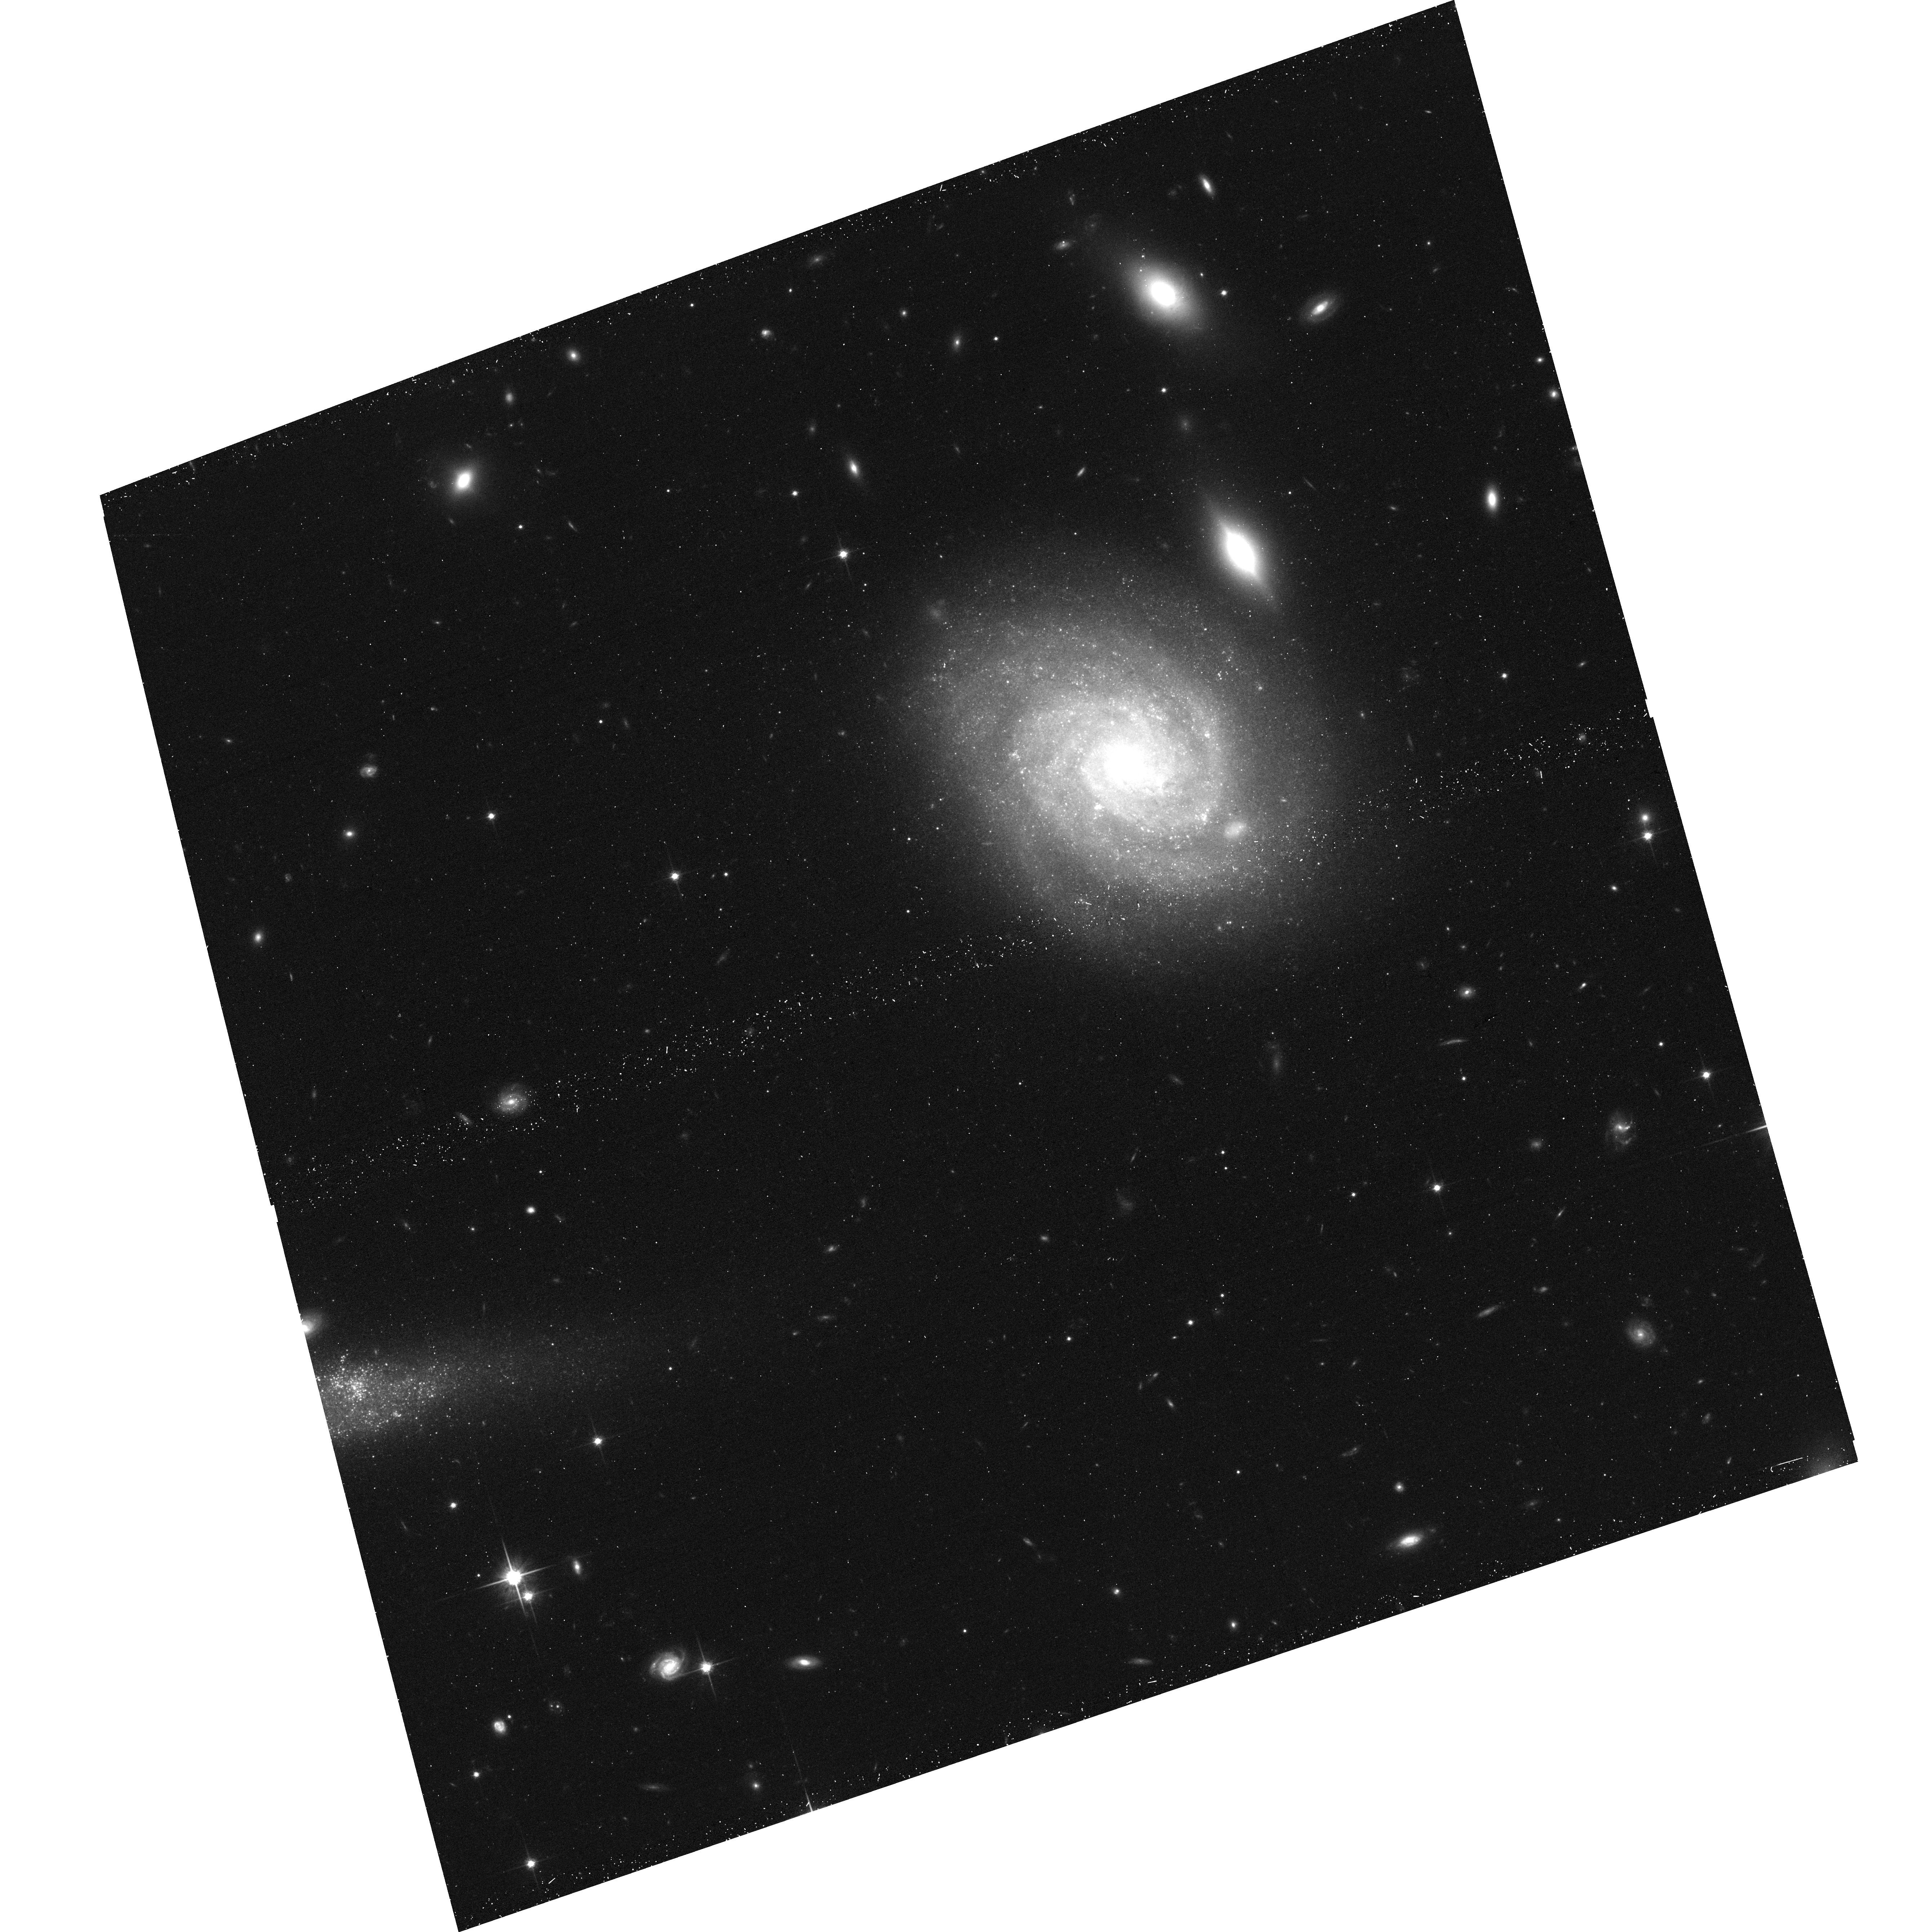
Target: SN-2009IP. Instrument: ACS/WFC. Filter: F814W. Exposure: 18 min. Observation ID: hst_14150_01_acs_wfc_f814w_jcy101

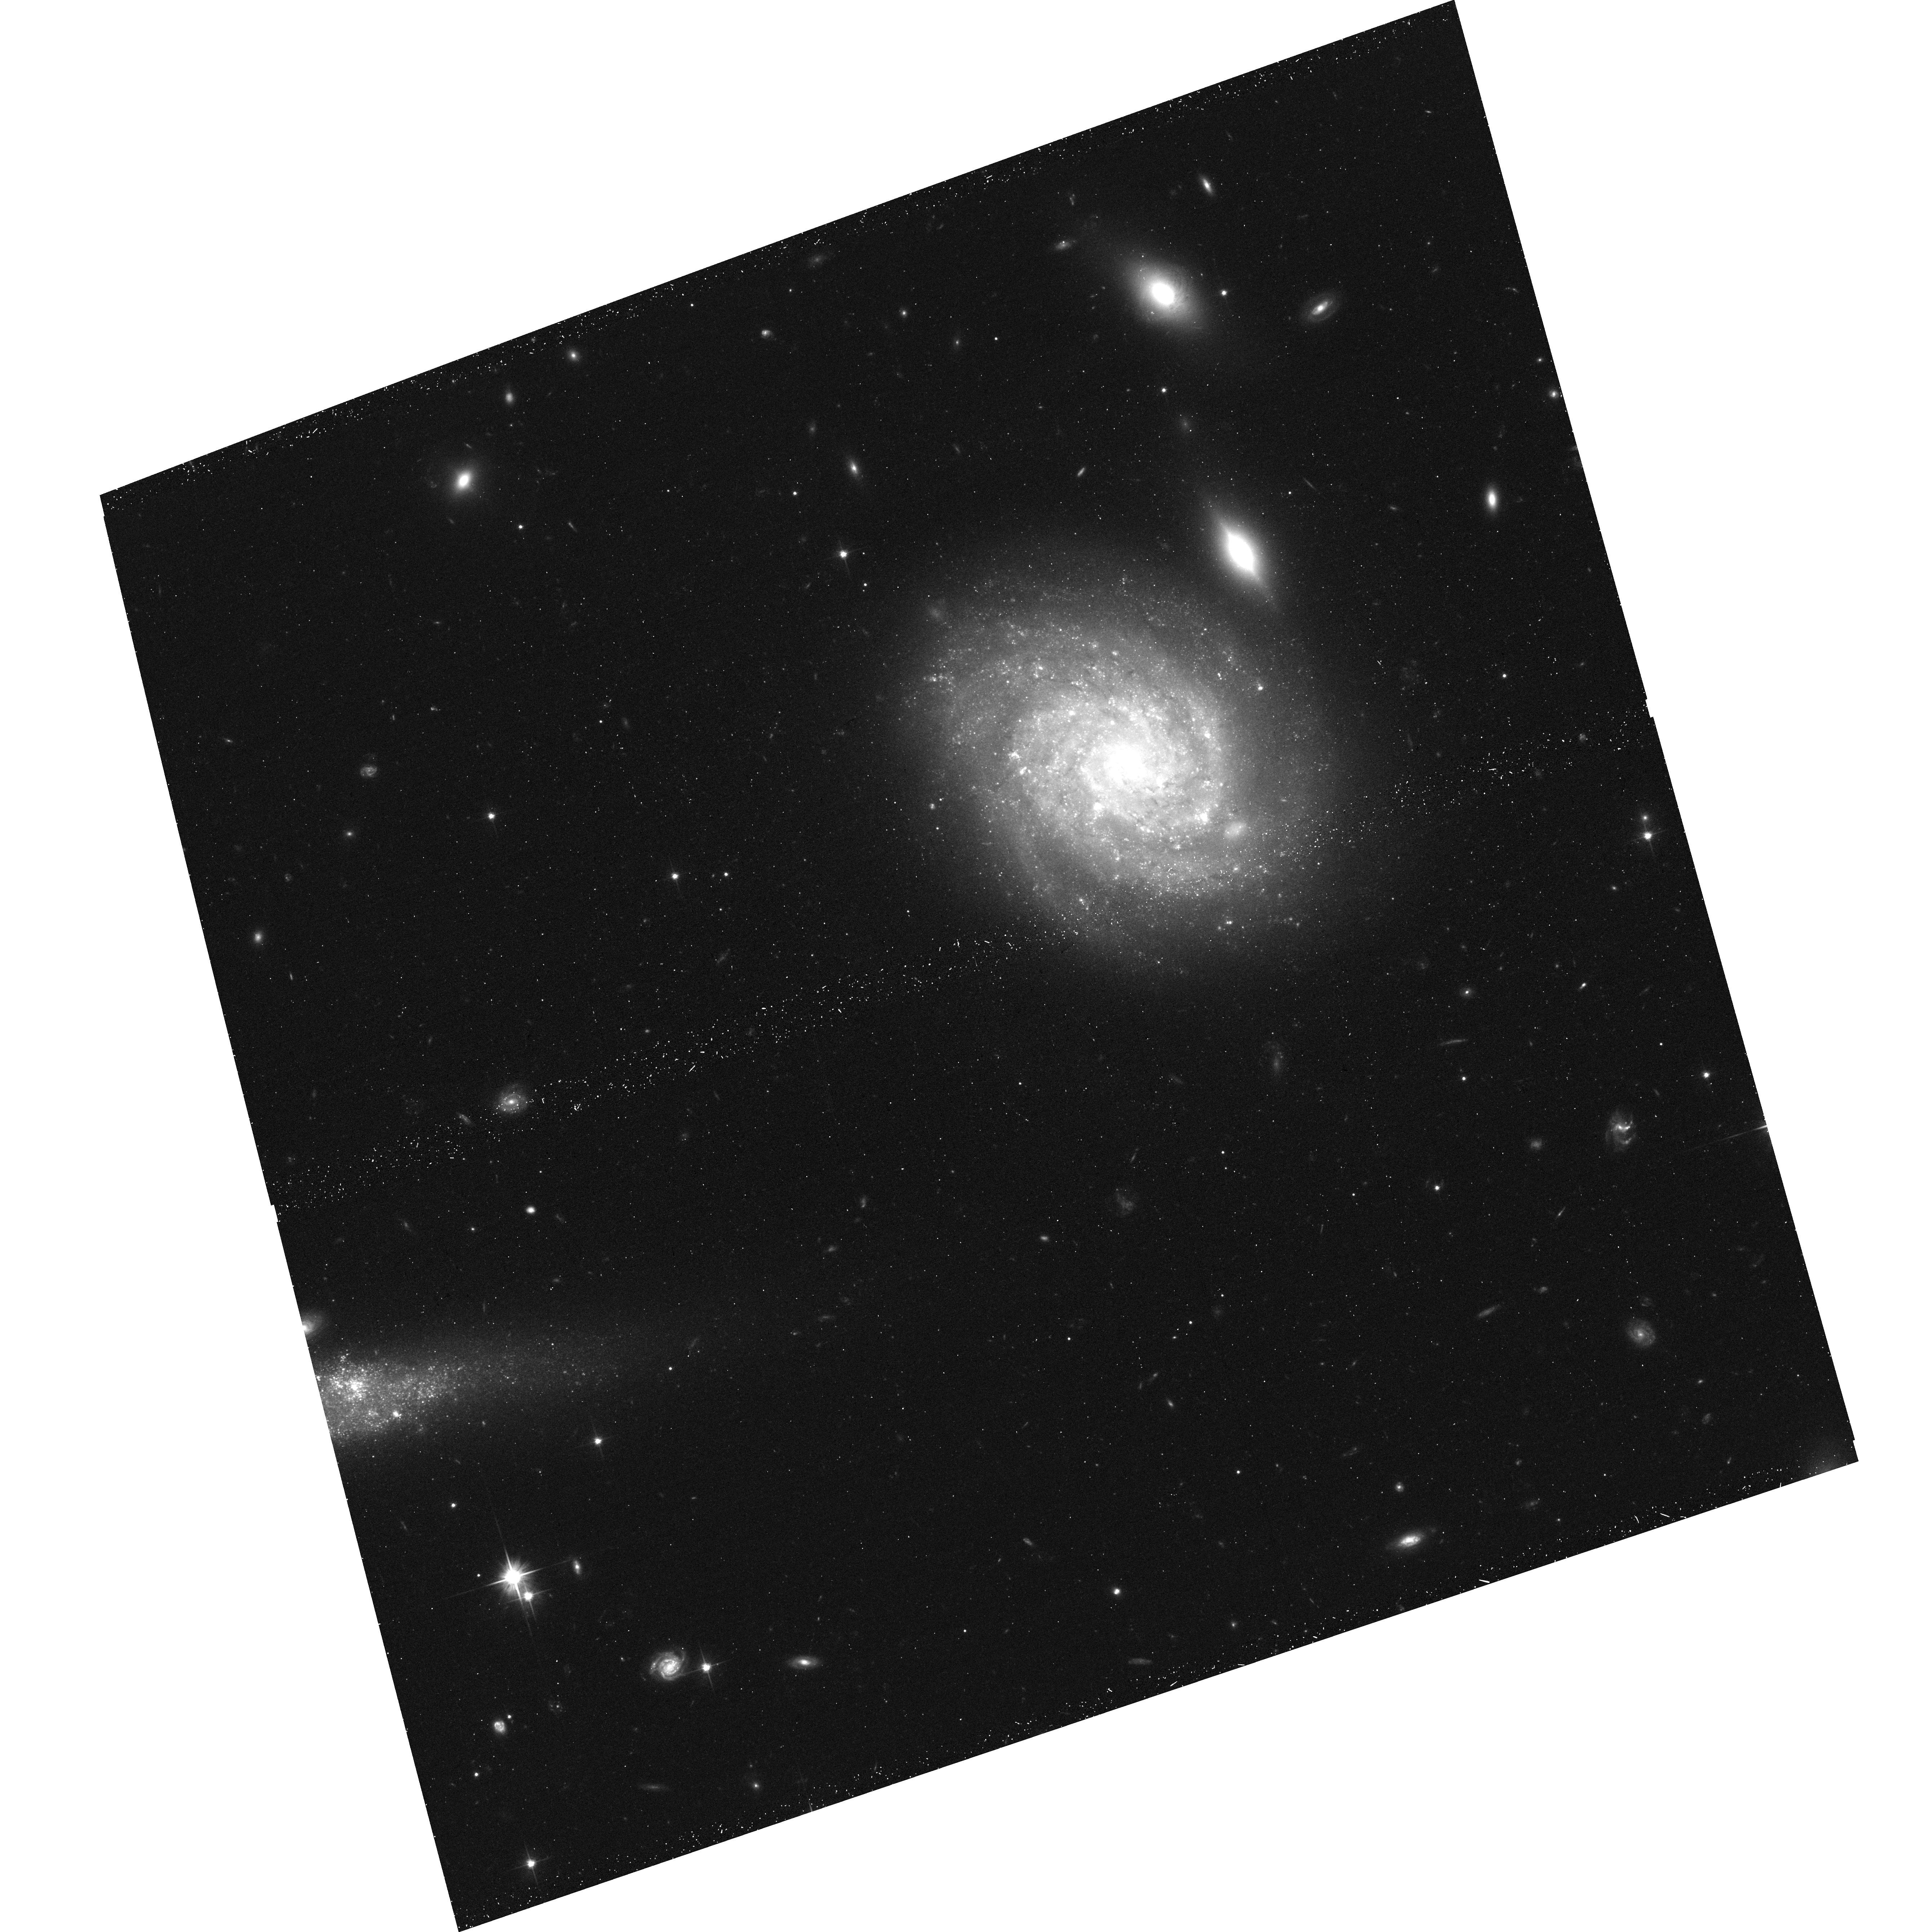
Target: SN-2009IP. Instrument: ACS/WFC. Filter: F606W. Exposure: 18 min. Observation ID: hst_14150_01_acs_wfc_f606w_jcy101

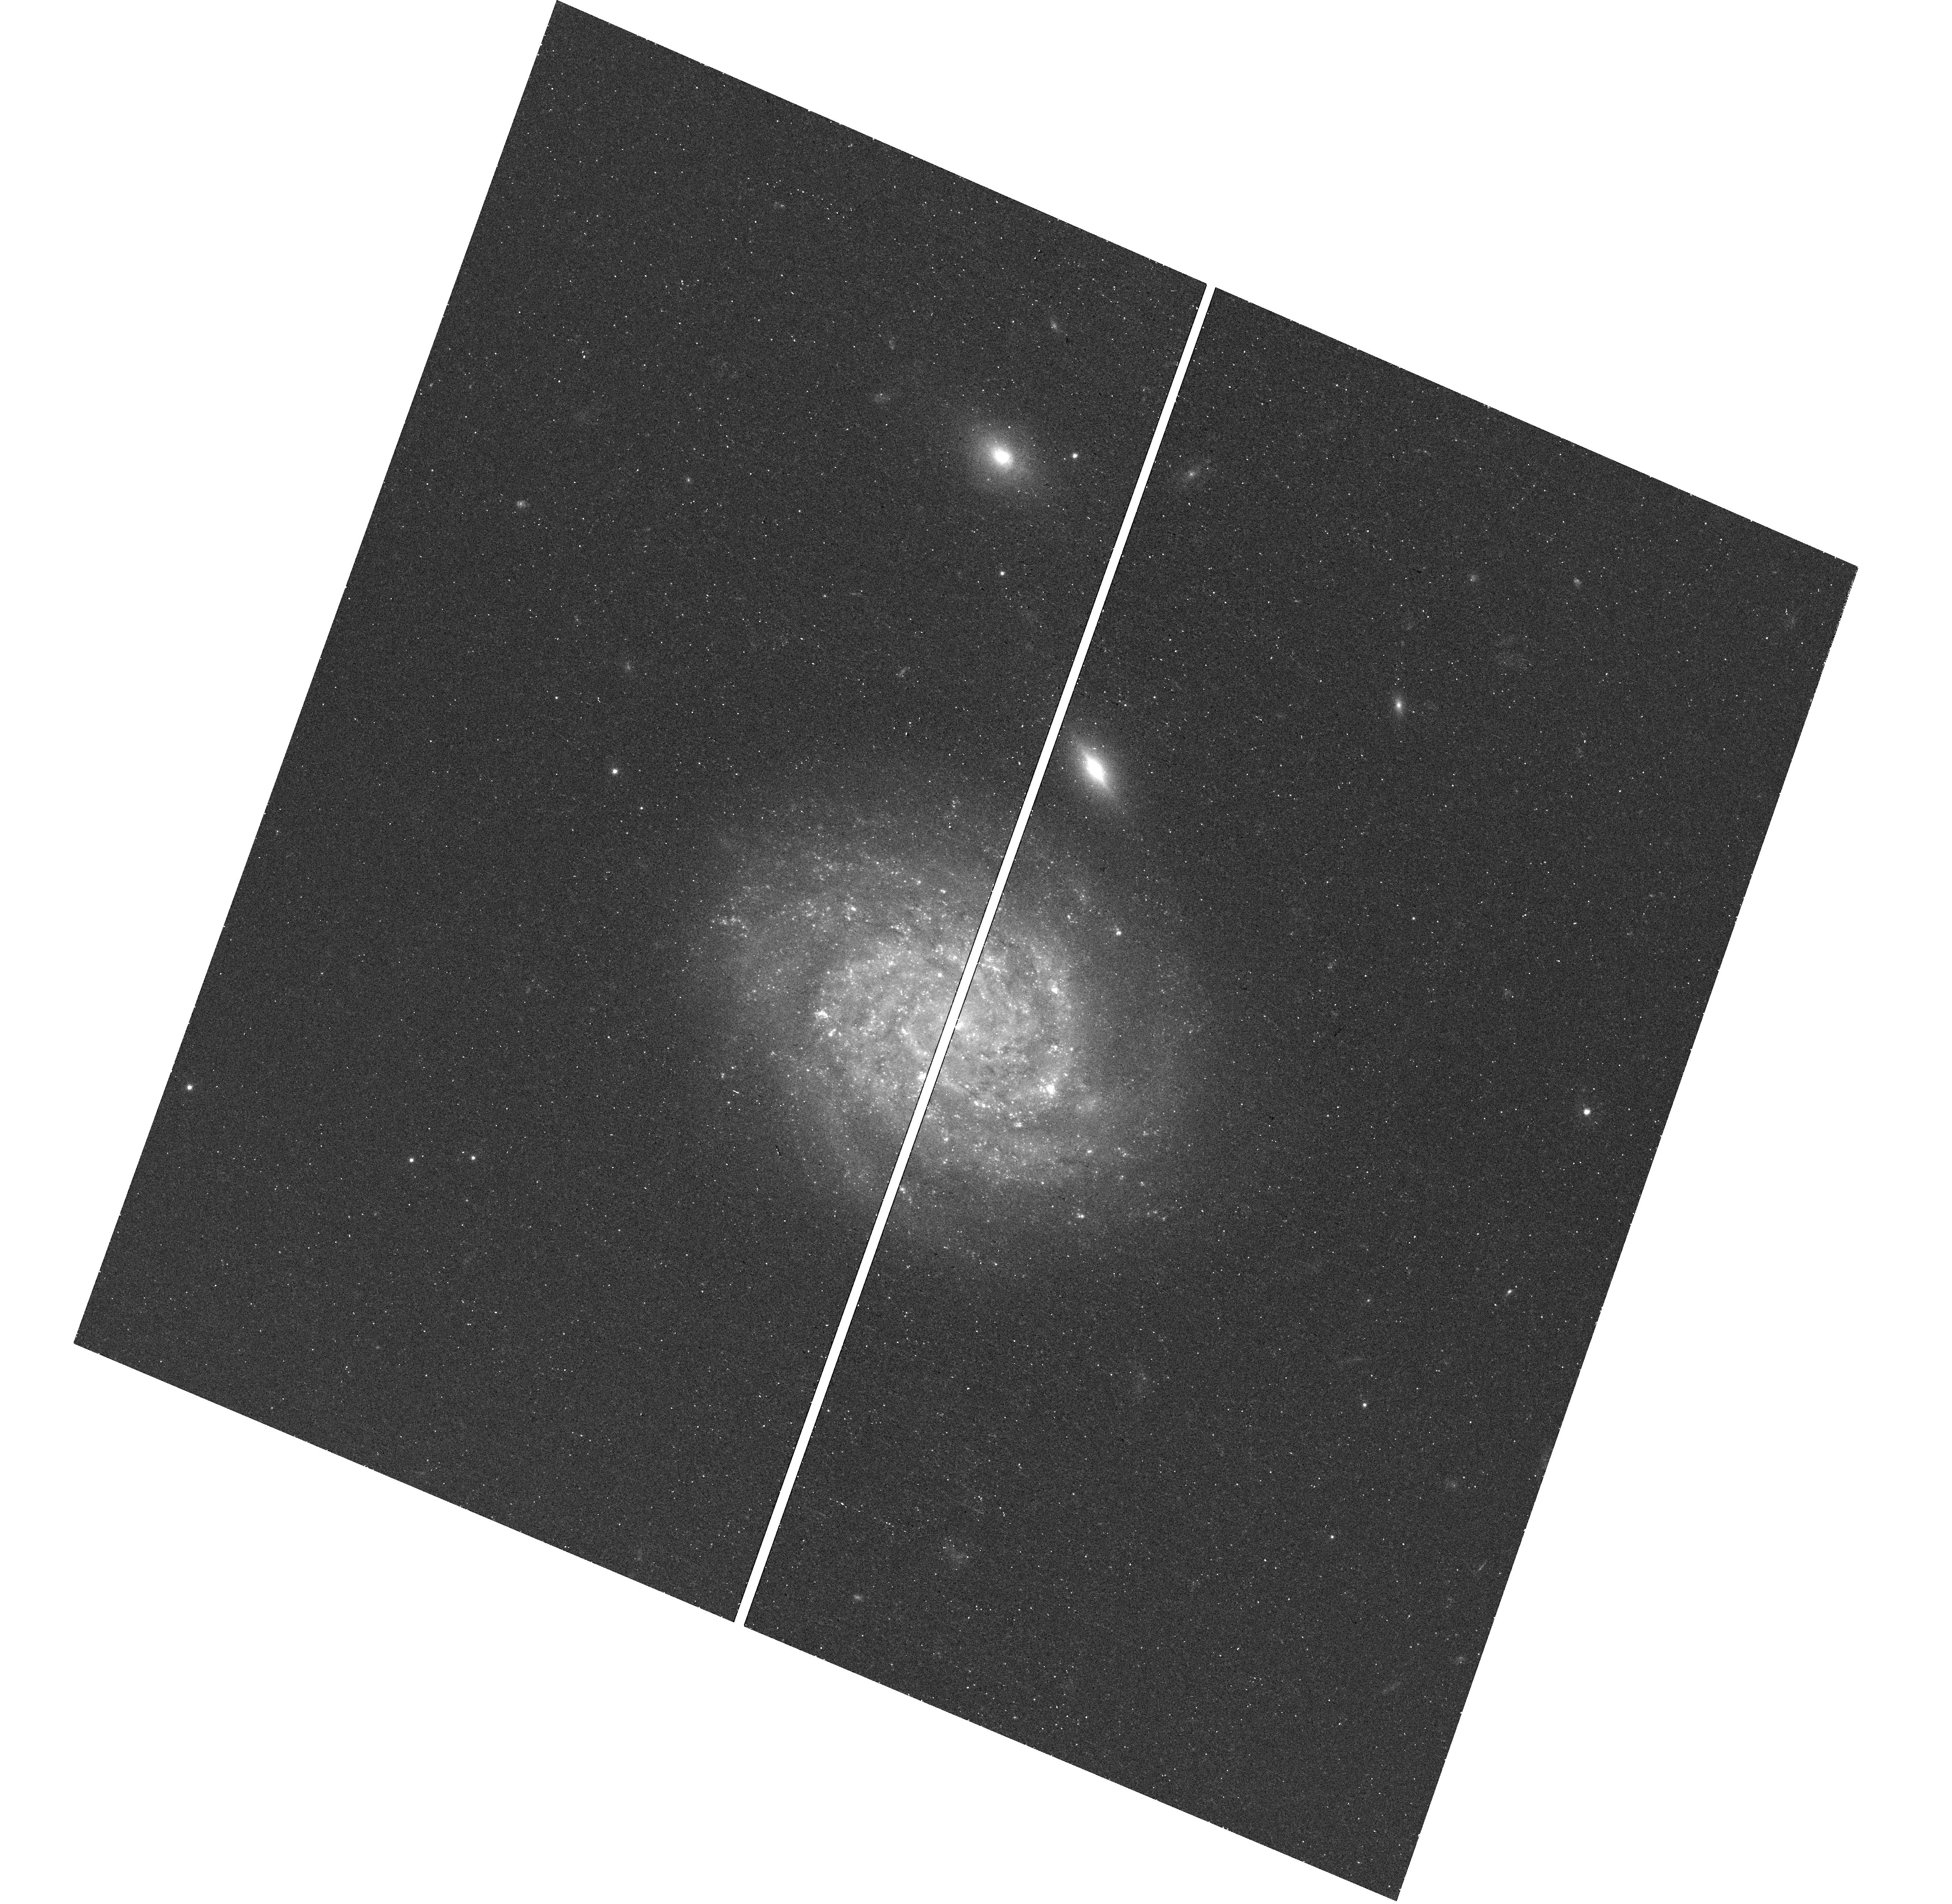
Target: SN-2009IP. Instrument: WFC3/UVIS. Filter: F438W. Exposure: 22 min. Observation ID: hst_14150_02_wfc3_uvis_f438w_icy102

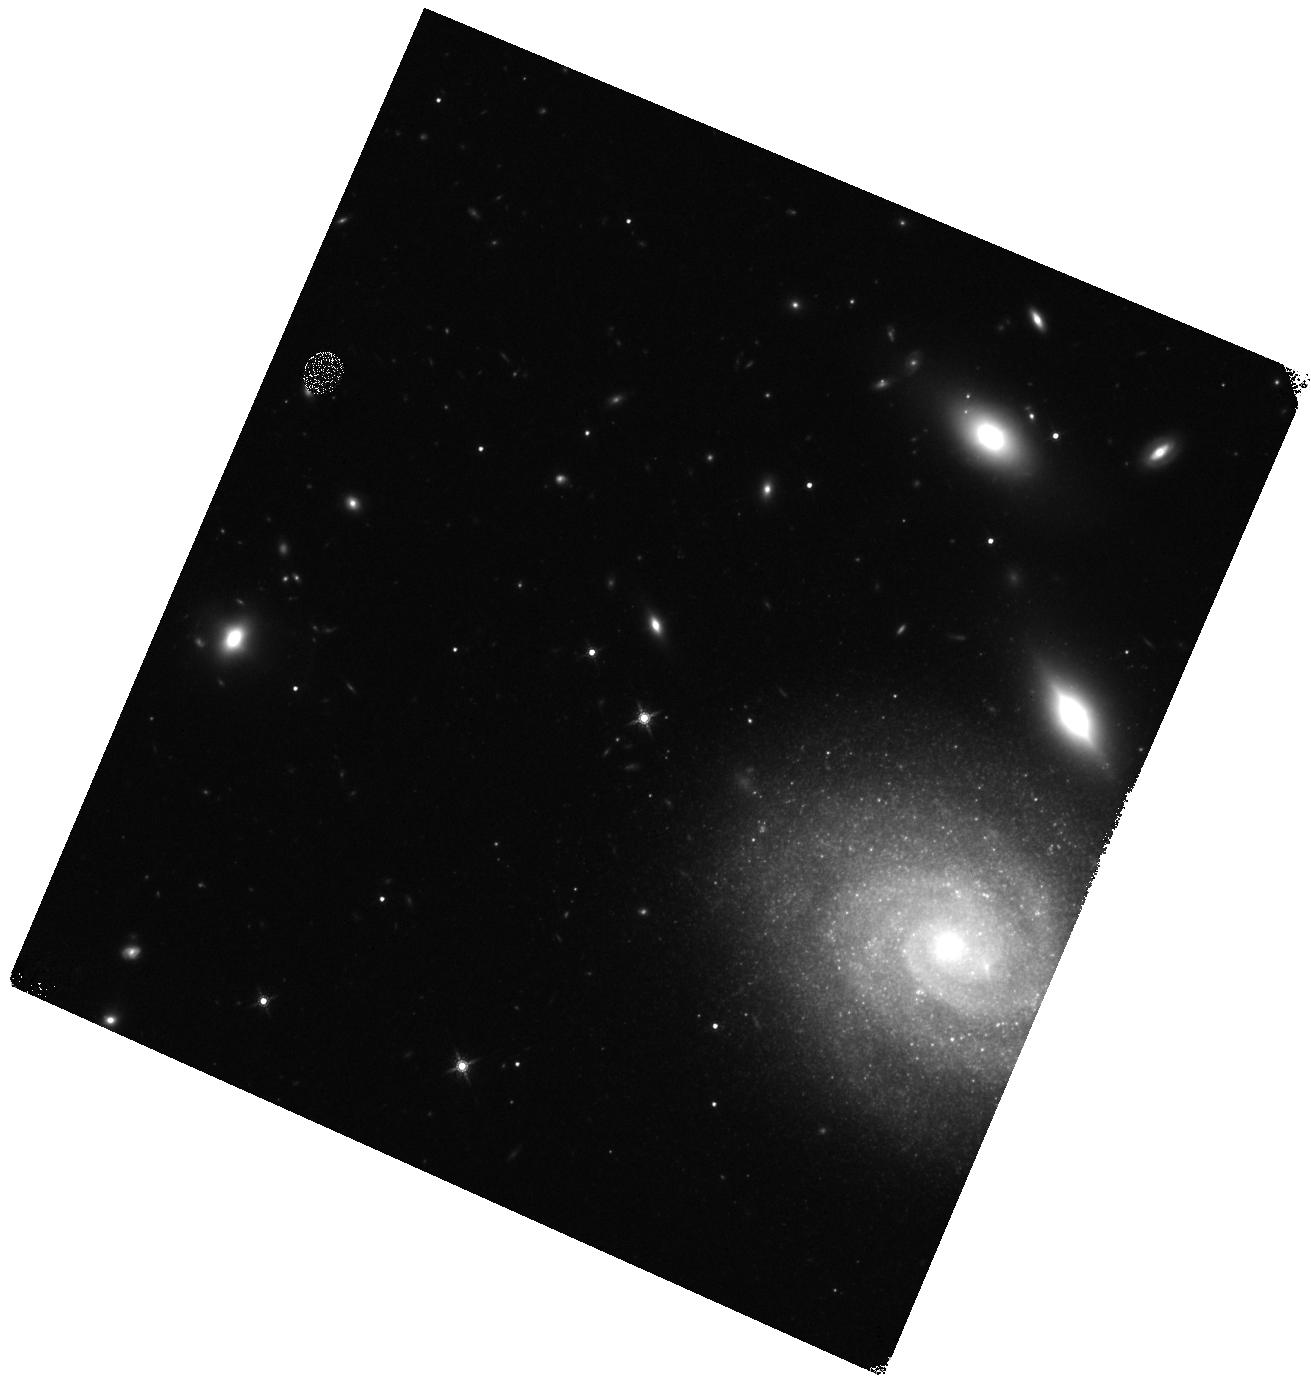
Target: SN-2009IP. Instrument: WFC3/IR. Filter: F160W. Exposure: 20 min. Observation ID: hst_14150_02_wfc3_ir_f160w_icy102

Searching for the disappearance of the progenitor of the unique SN 2009ip (PI: Fraser, Morgan)

We request HST time in order to obtain late-time imaging of SN 2009ip, where for the first time in the history of astronomy we have monitored a star for many years before it has (possibly) exploded as a supernova (SN). SN 2009ip was first discovered as a giant outburst of a luminous blue variable star in 2009, and three years later an explosive event caused it to reach SN-like luminosities of M_V~-18, and a bolometric luminosity of 10E43 erg/s. We have monitored SN 2009ip extensively over the following 2.5 years, and now seek to conduct the definitive test of whether SN 2009ip exploded as a core-collapse supernova or not, by observing whether SN 2009ip fades below or remains above the progenitor magnitude.